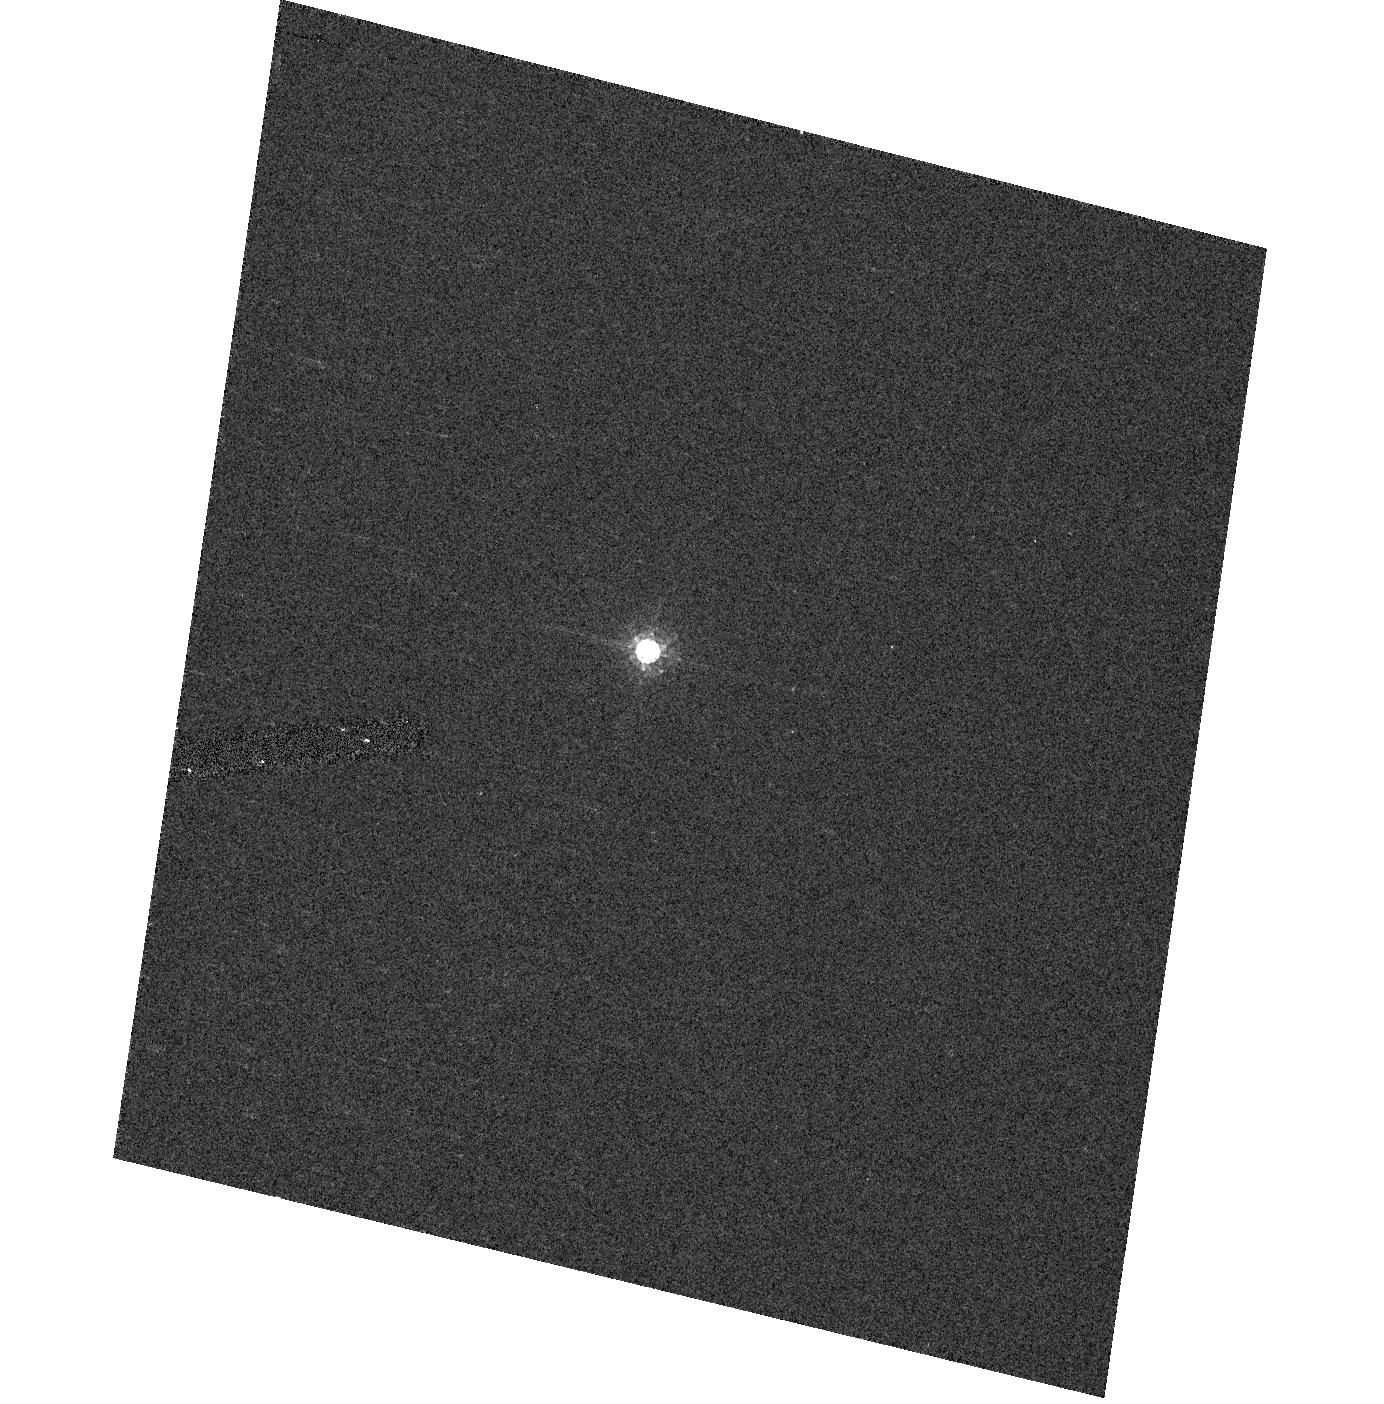
Target: VB-8. Instrument: ACS/HRC. Filter: F625W. Exposure: 2 min. Observation ID: hst_10374_07_acs_hrc_f625w_j97e07

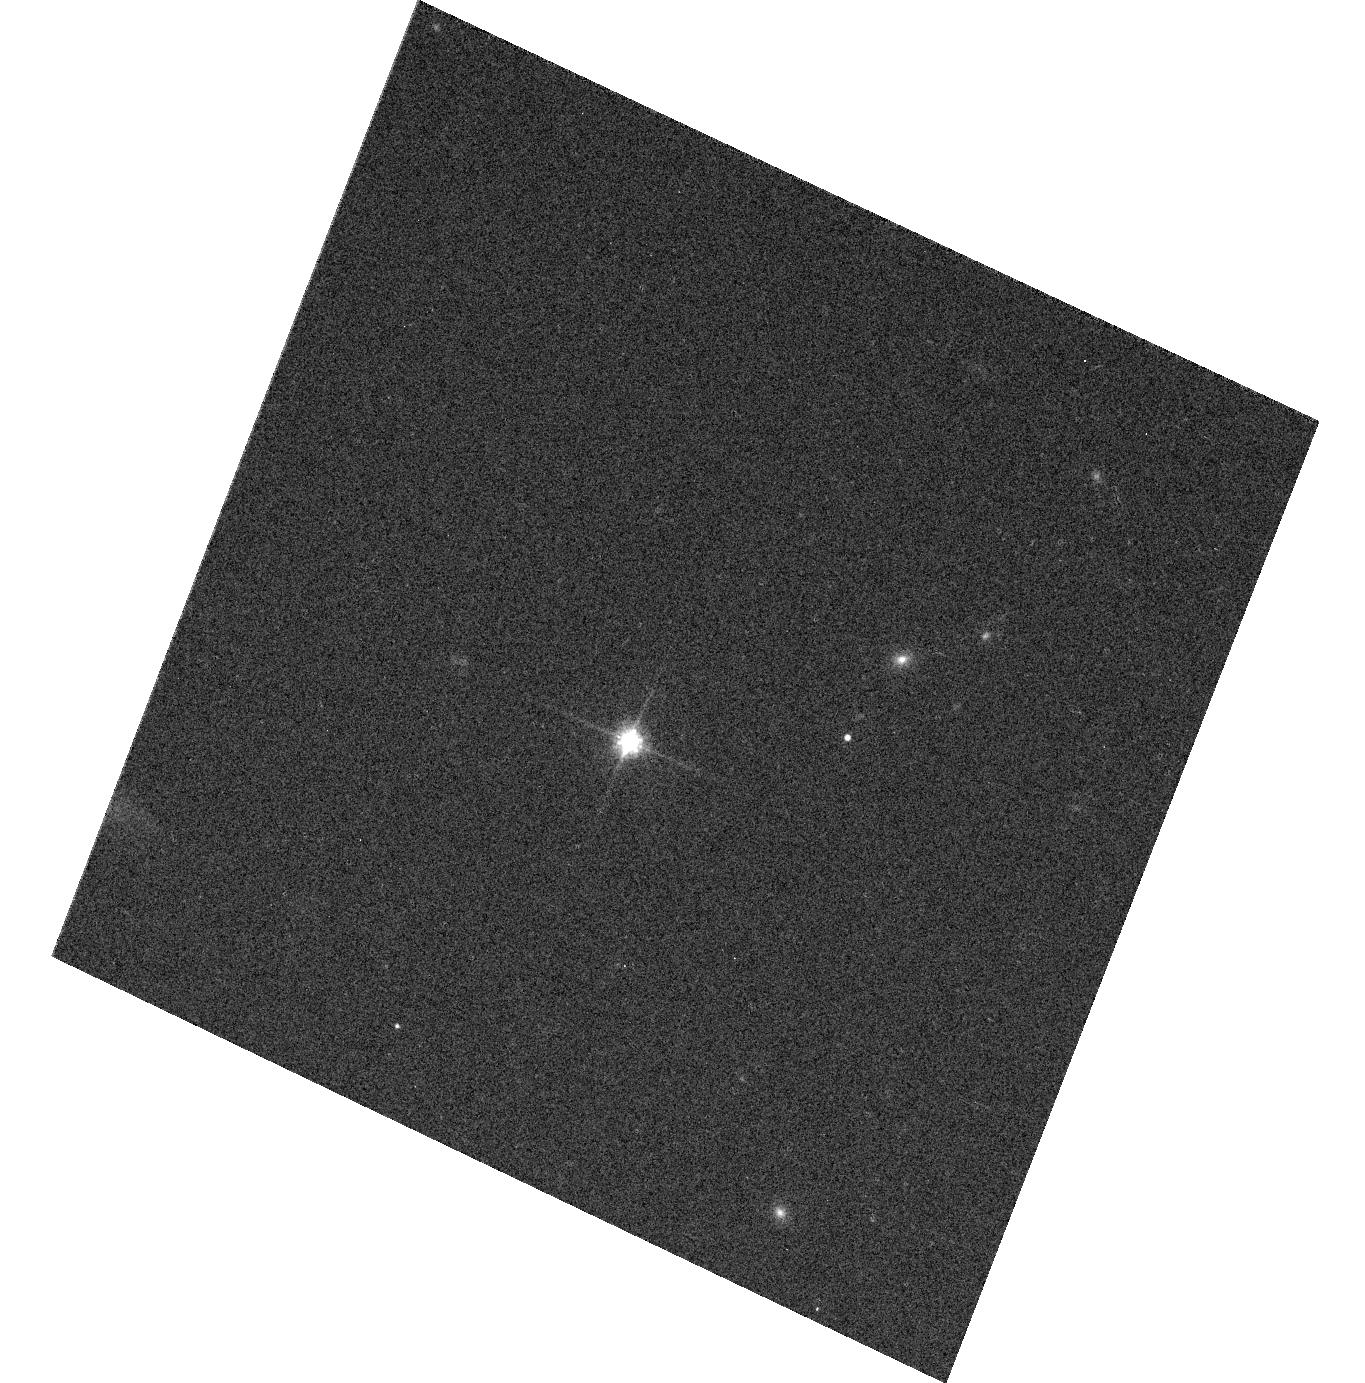
Target: 2M0036+18. Instrument: ACS/WFC. Filter: F814W. Exposure: 2 min. Observation ID: hst_10374_10_acs_wfc_f814w_j97e10

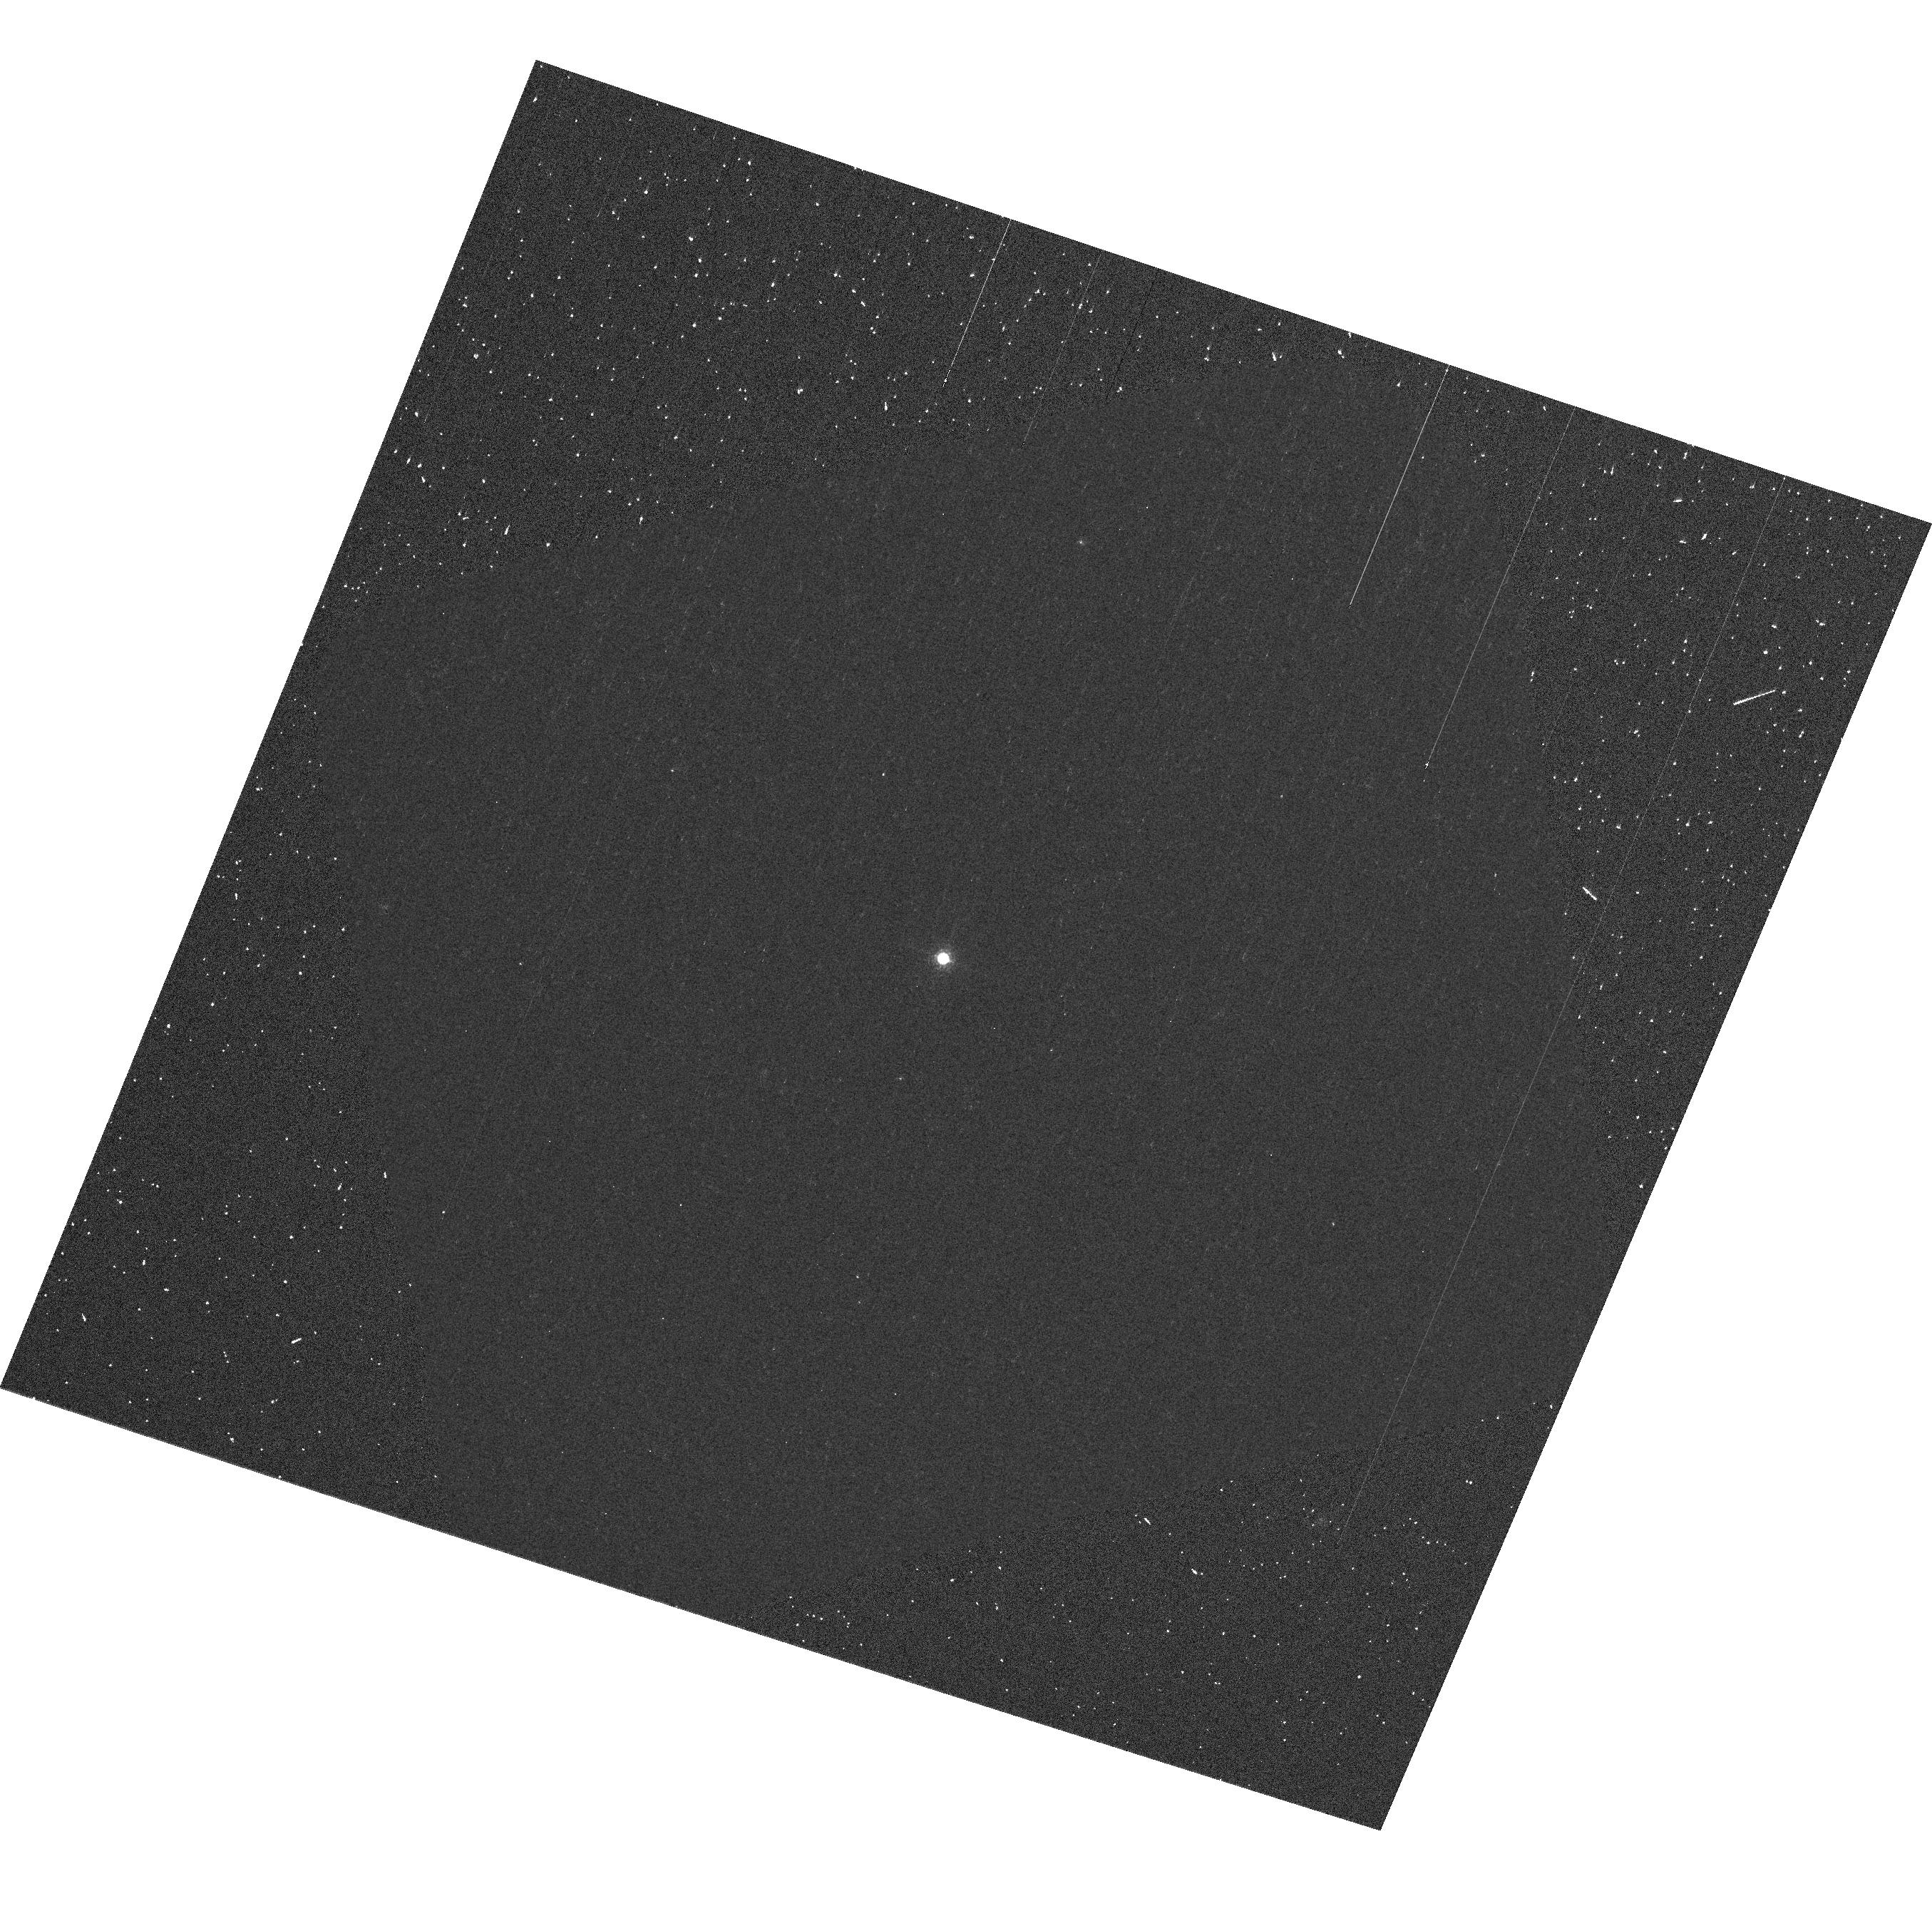
Target: GD153. Instrument: ACS/WFC. Filter: F892N. Exposure: 5 min. Observation ID: hst_10374_02_acs_wfc_f892n_j97e02

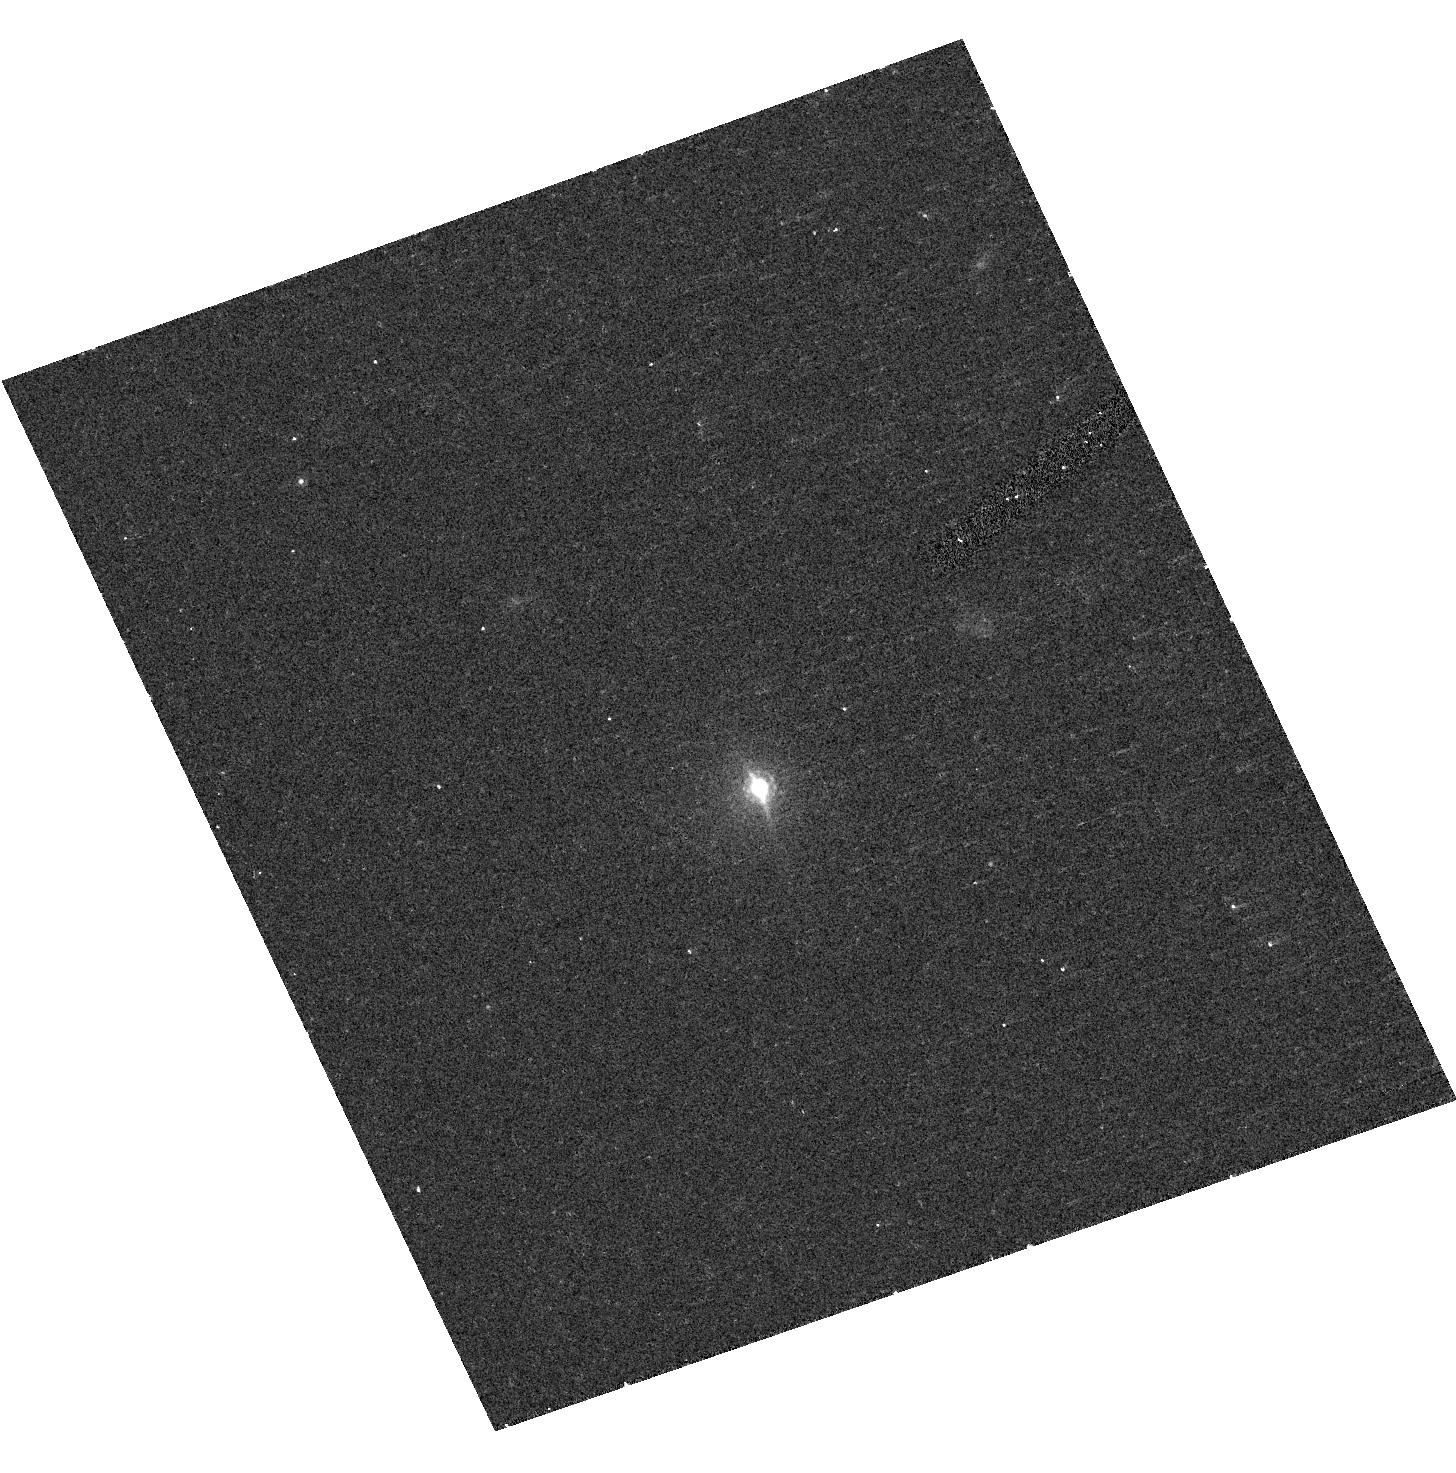
Target: 2M0559-14. Instrument: ACS/HRC. Filter: F850LP. Exposure: 7 min. Observation ID: hst_10374_11_acs_hrc_f850lp_j97e11

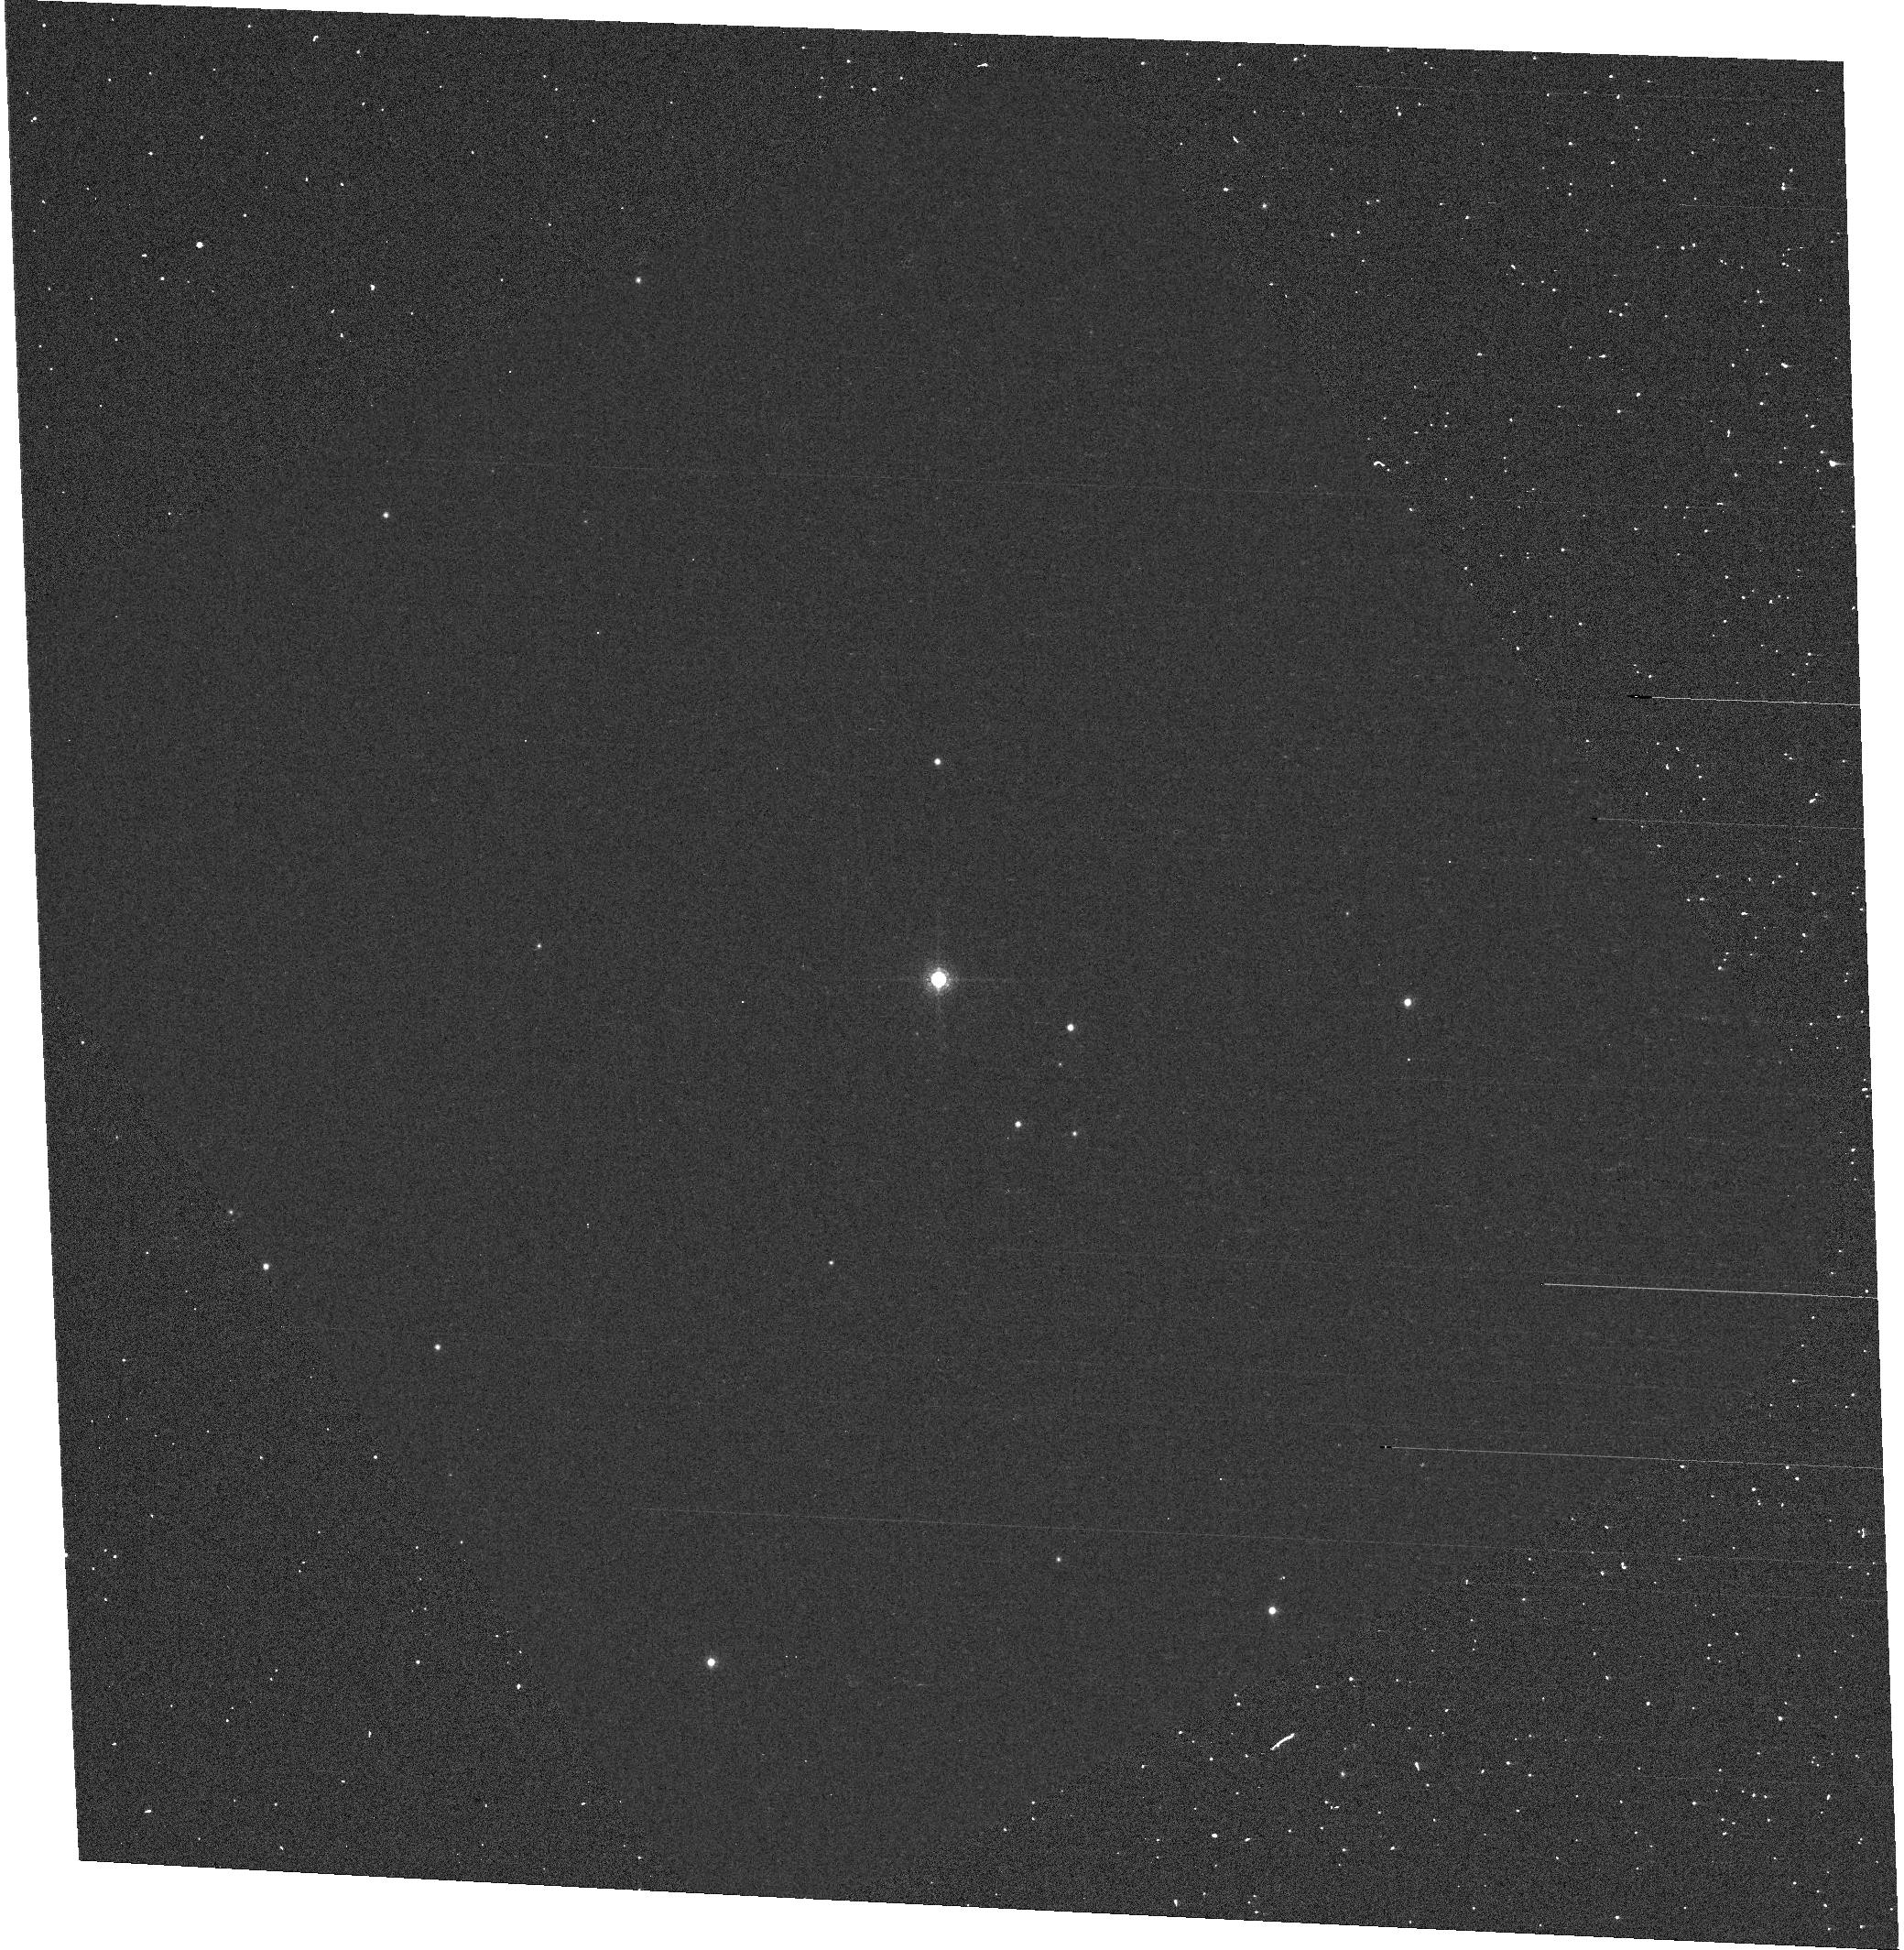
Target: G191B2B. Instrument: ACS/WFC. Filter: F892N. Exposure: 2 min. Observation ID: hst_10374_04_acs_wfc_f892n_j97e04

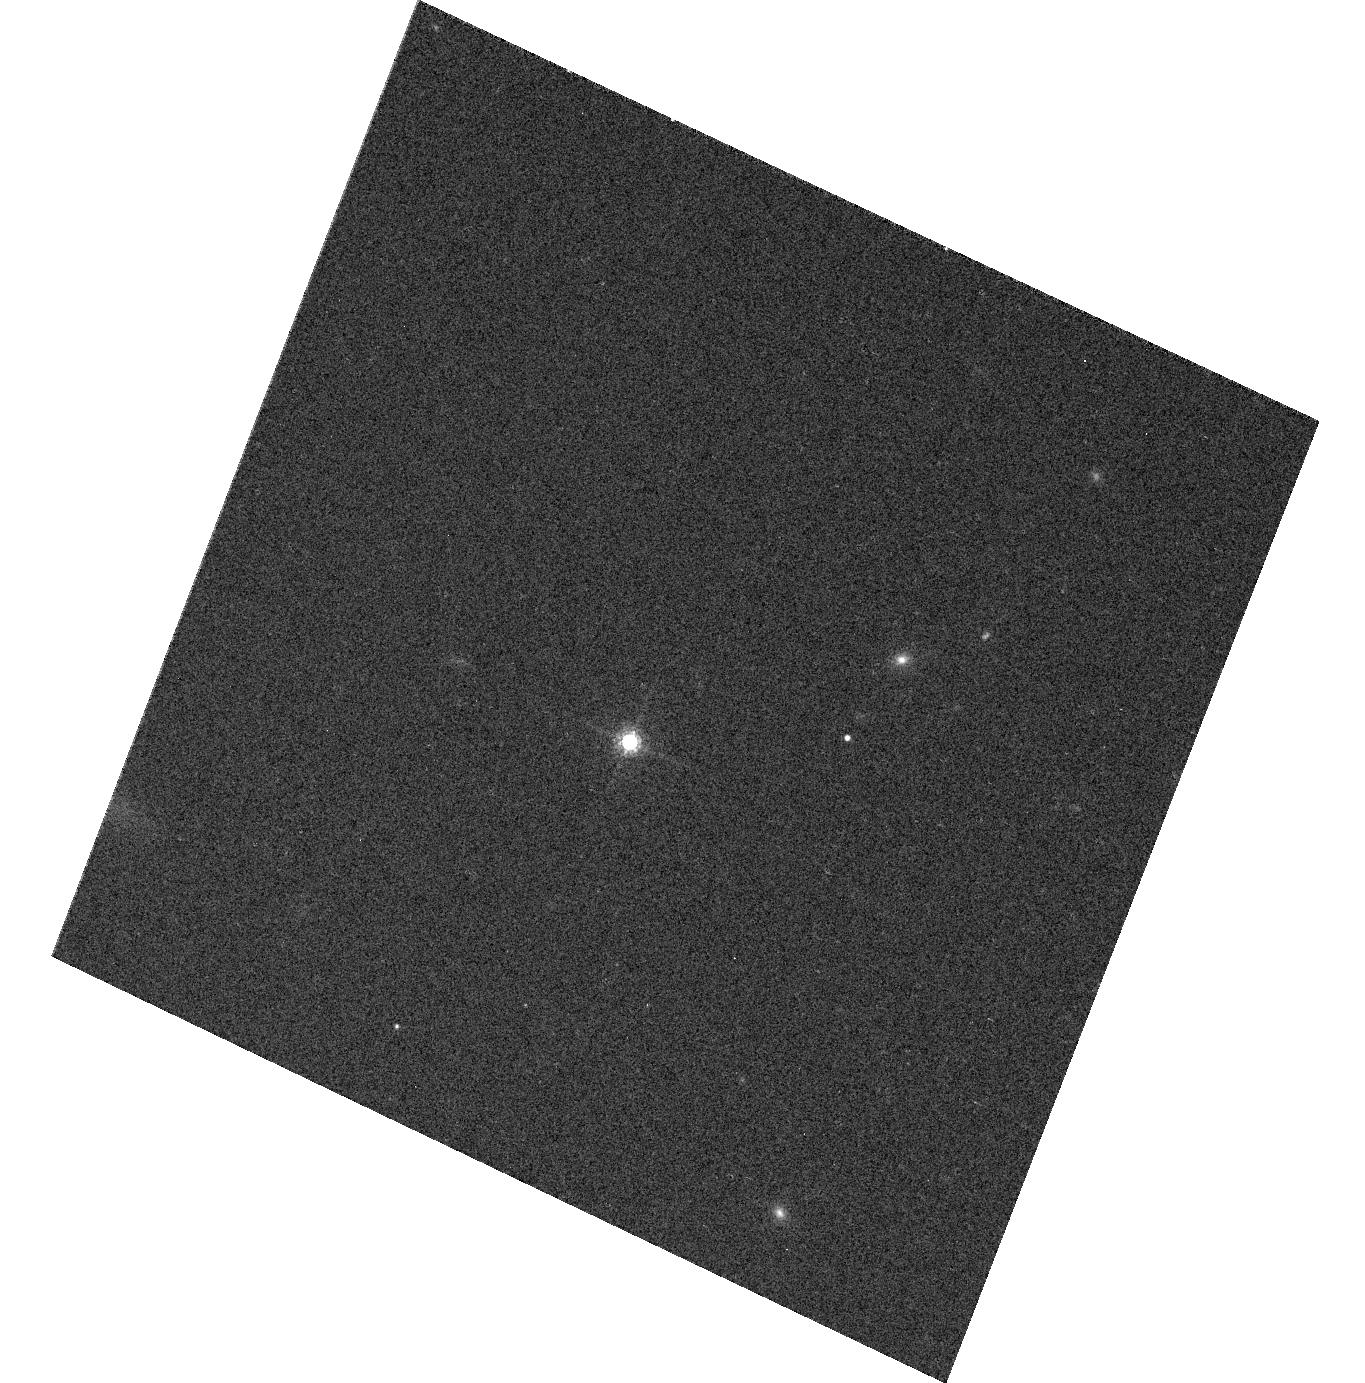
Target: 2M0036+18. Instrument: ACS/WFC. Filter: F775W. Exposure: 2 min. Observation ID: hst_10374_10_acs_wfc_f775w_j97e10

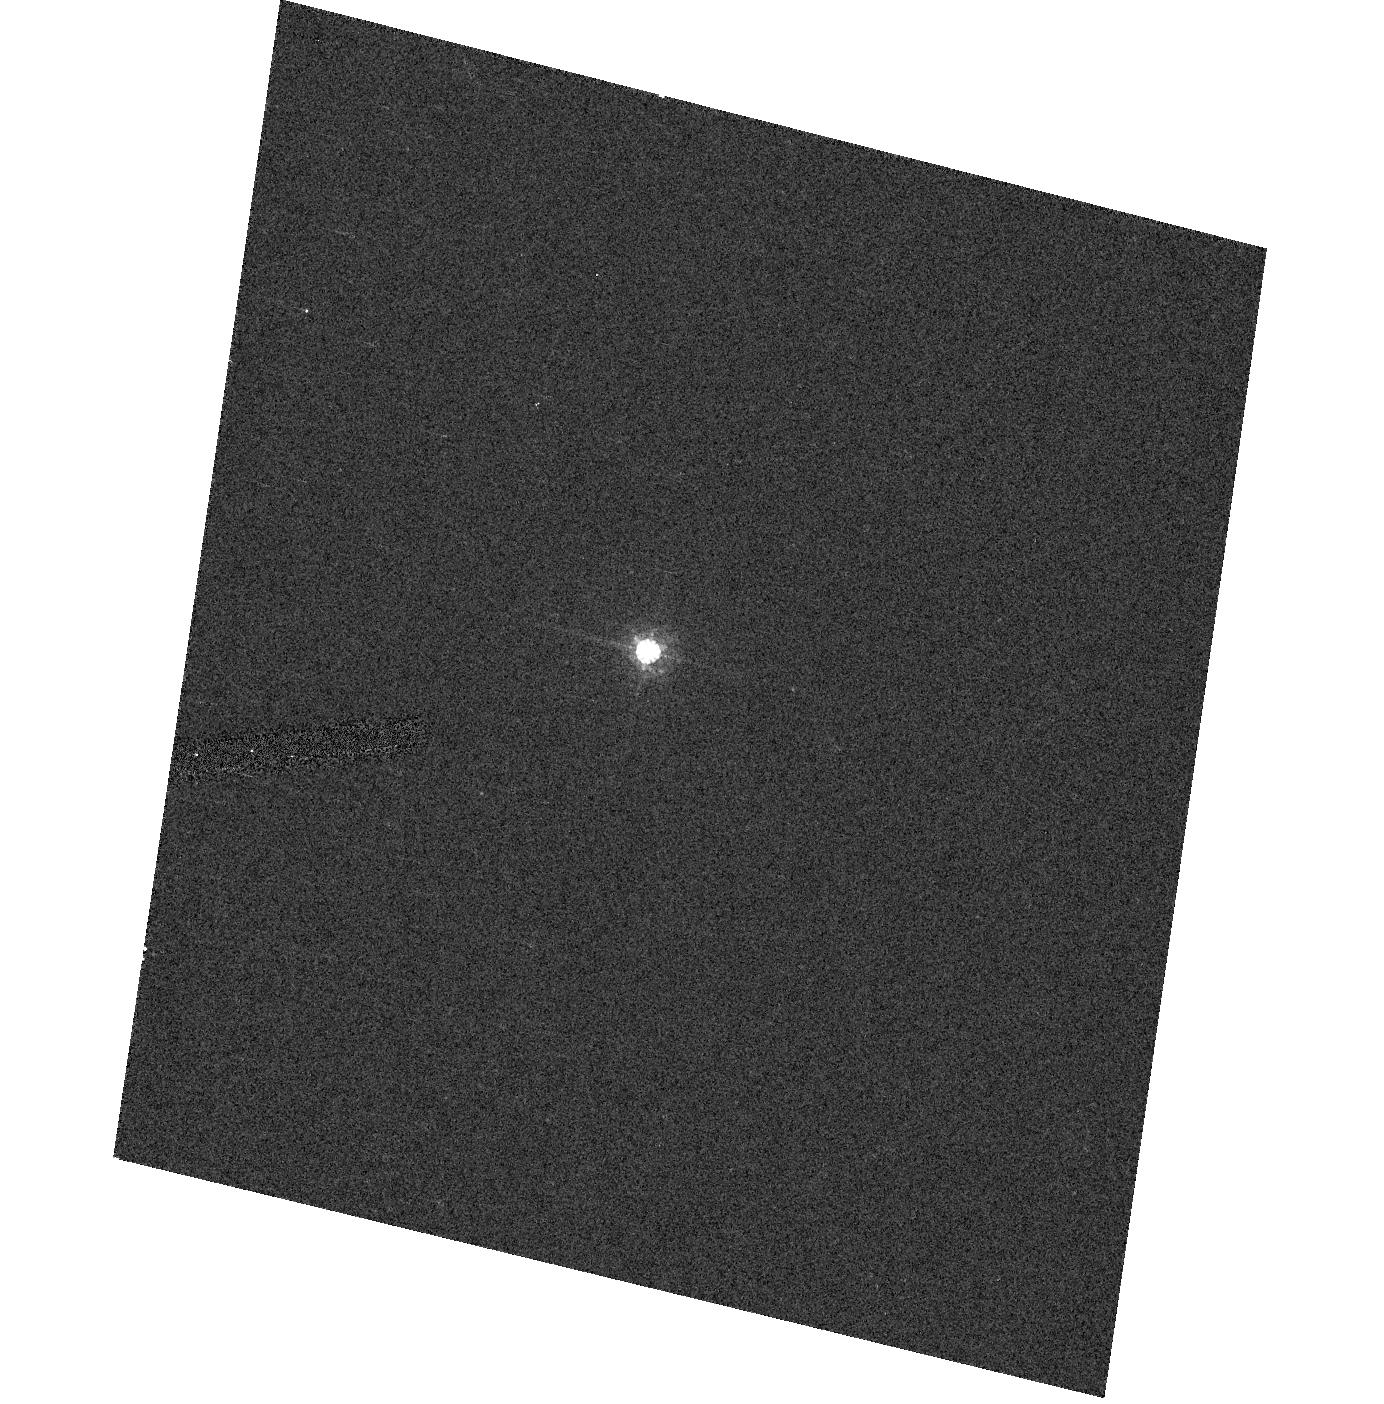
Target: VB-8. Instrument: ACS/HRC. Filter: F606W. Exposure: 2 min. Observation ID: hst_10374_07_acs_hrc_f606w_j97e07

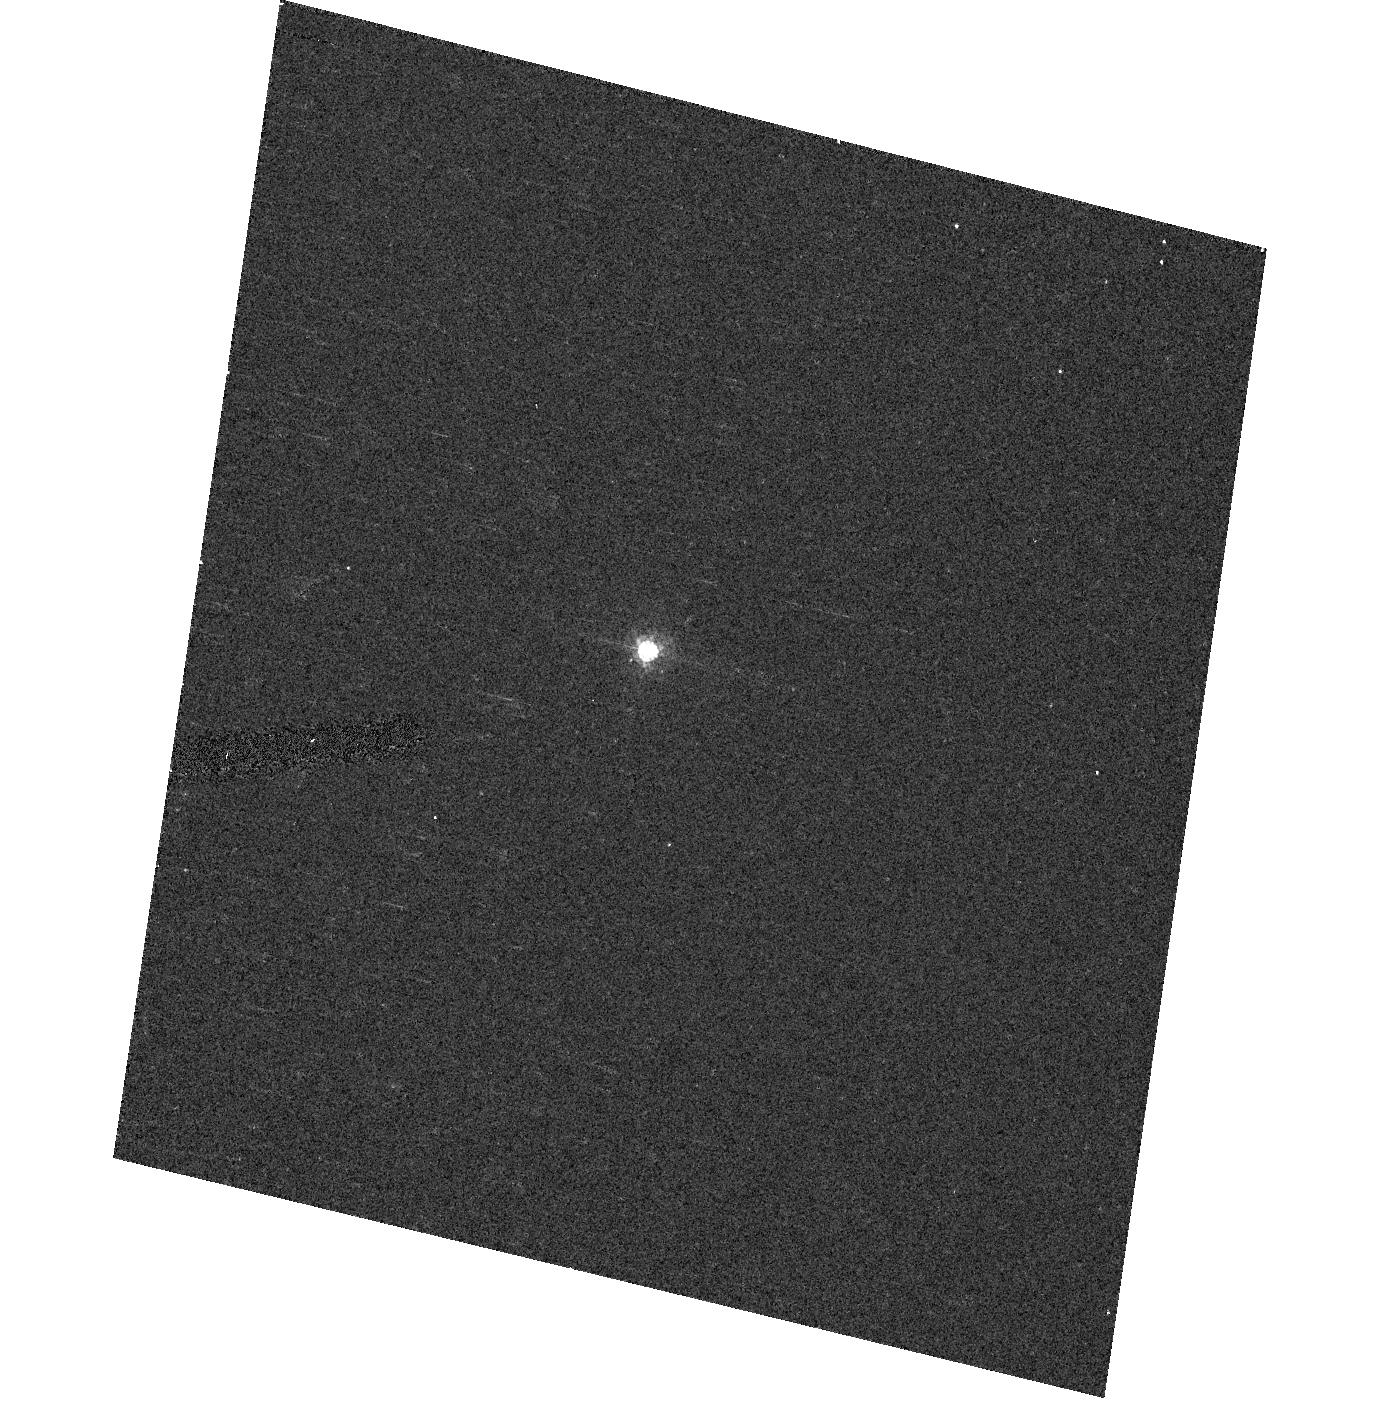
Target: VB-8. Instrument: ACS/HRC. Filter: F555W. Exposure: 5 min. Observation ID: hst_10374_07_acs_hrc_f555w_j97e07

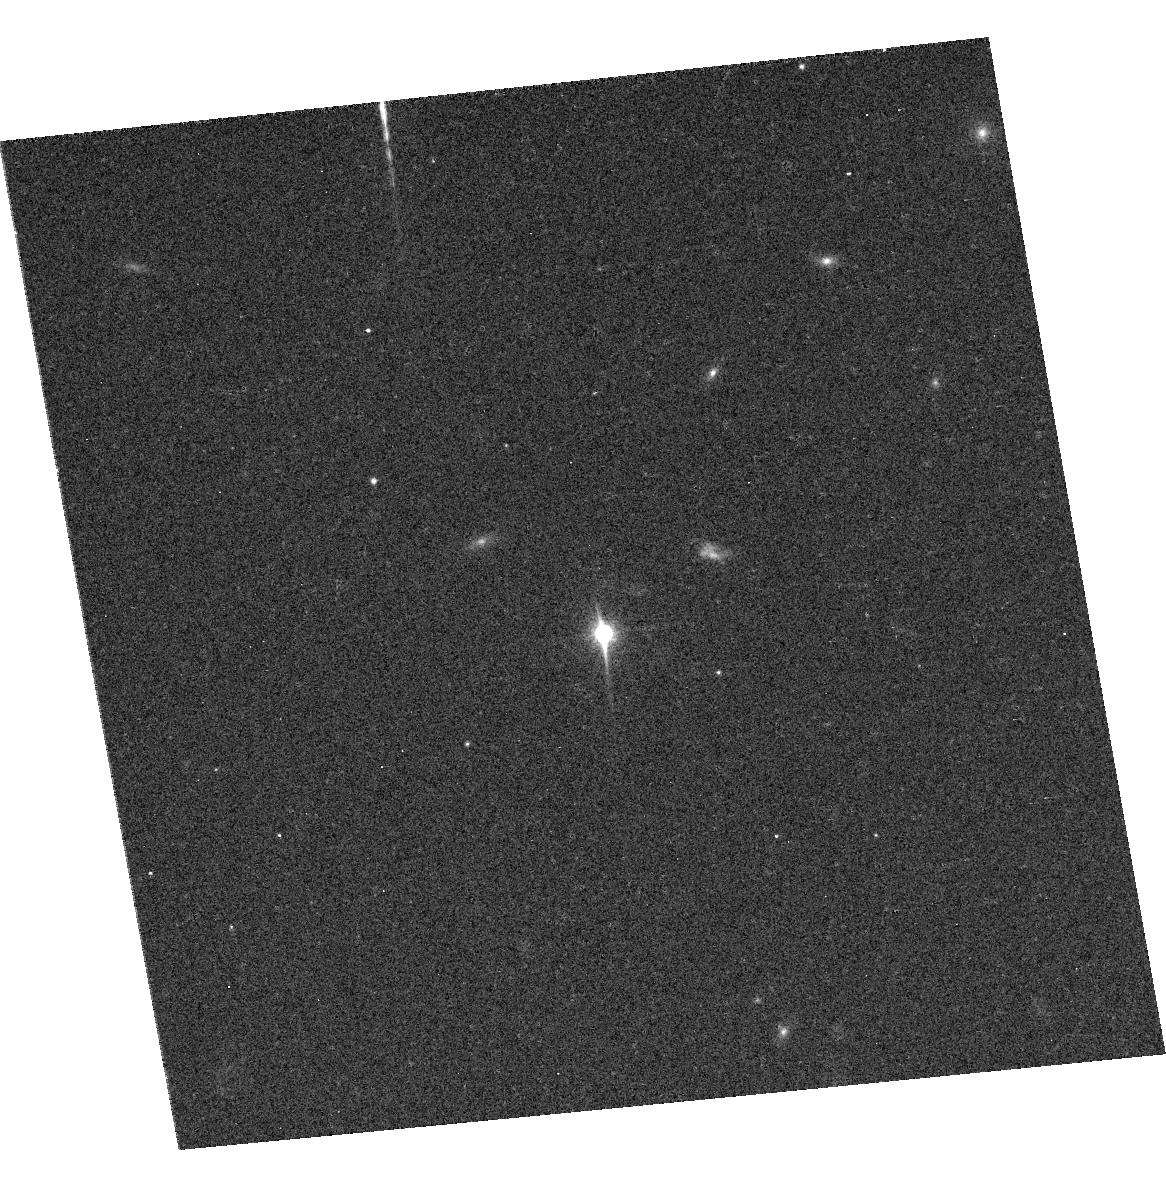
Target: 2M0559-14. Instrument: ACS/WFC. Filter: F850LP. Exposure: 5 min. Observation ID: hst_10374_12_acs_wfc_f850lp_j97e12

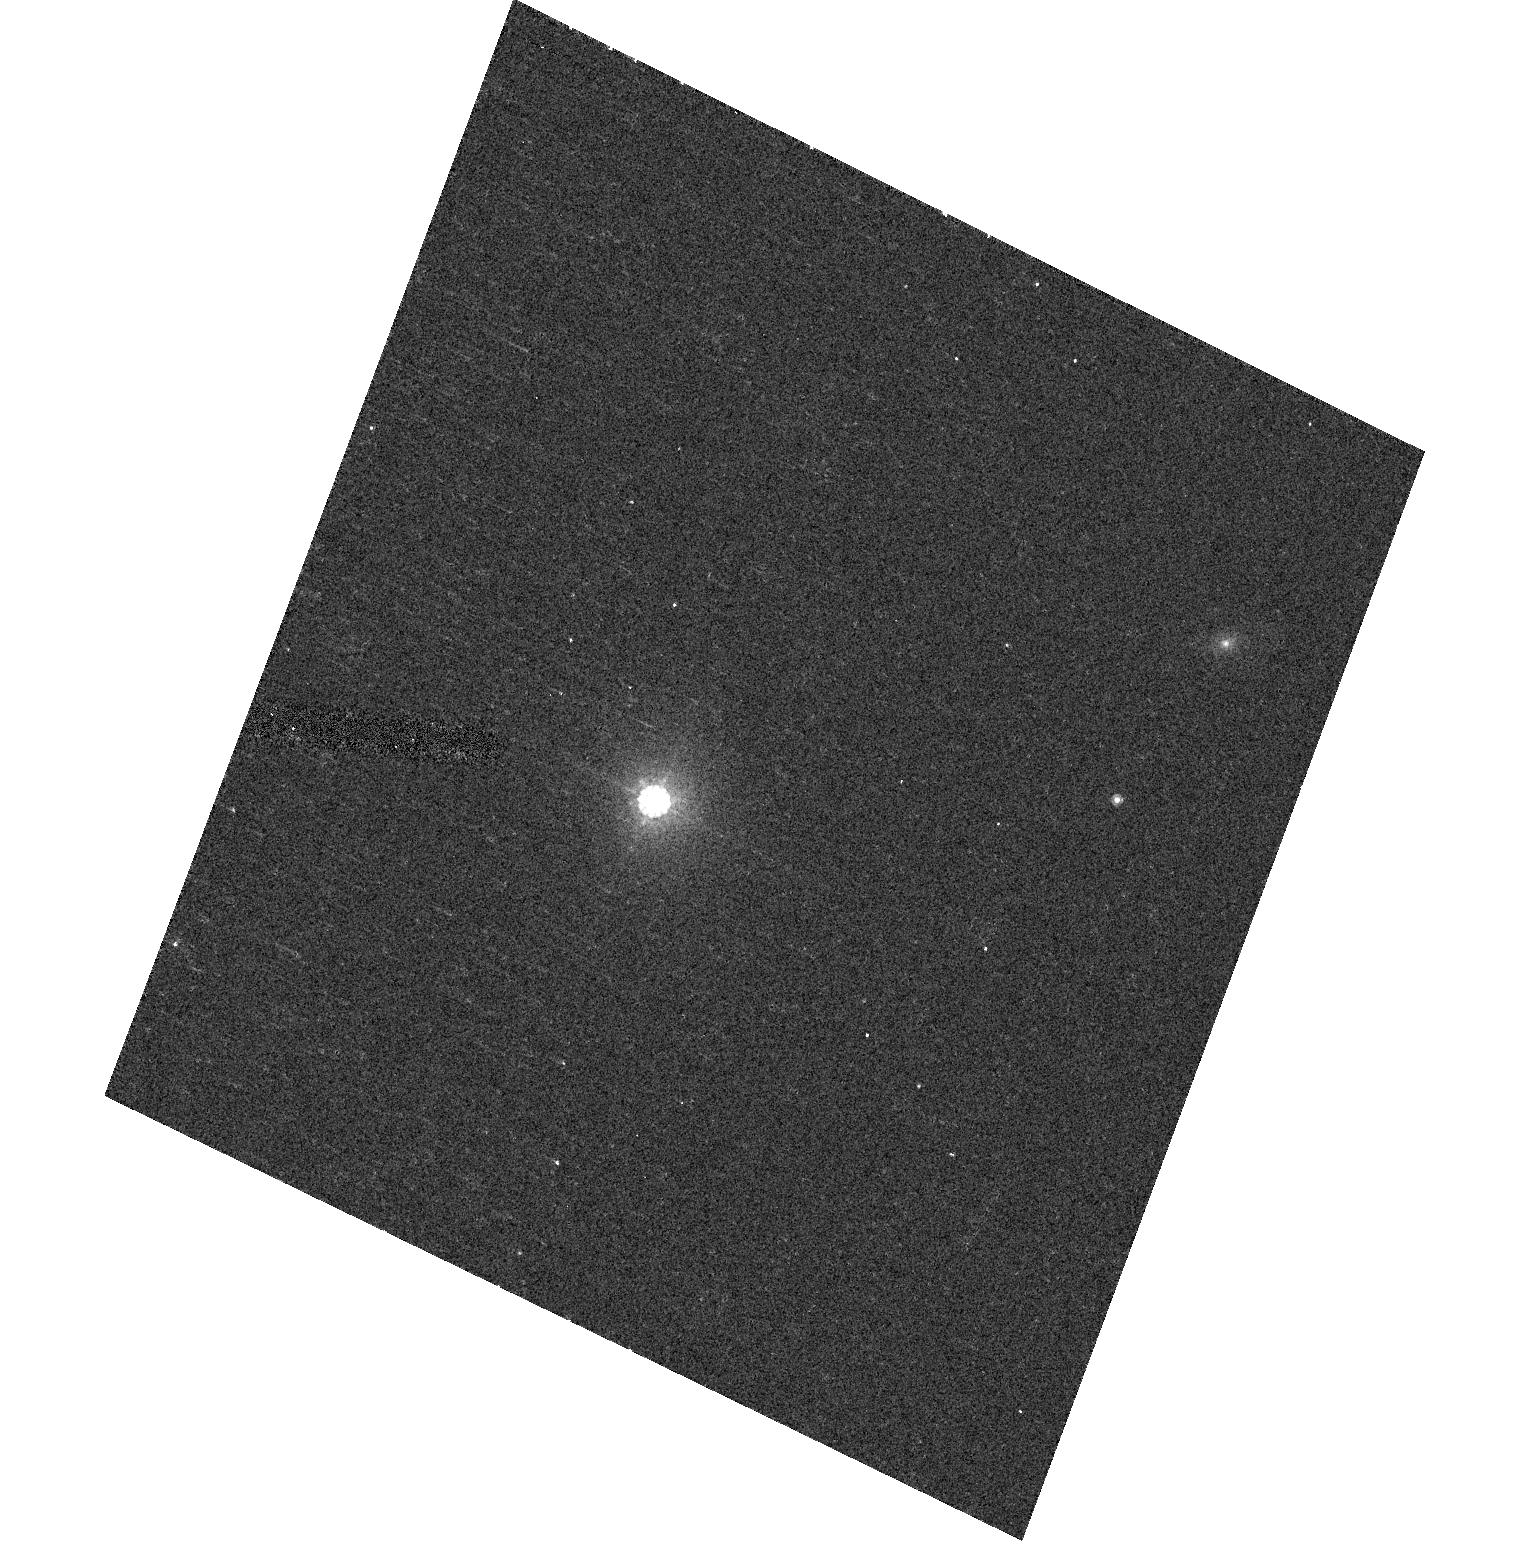
Target: 2M0036+18. Instrument: ACS/HRC. Filter: F814W. Exposure: 4 min. Observation ID: hst_10374_09_acs_hrc_f814w_j97e09

ACS photometric Stability (PI: Giavalisco, Mauro)

This program consists of three parts. In the first part we will observe a subset of the ACS white dwarfs with HRC and ACS to verify repeatability to ~0.2%, because the filter shifts are based on photometric differences between stars of ~1%. These observations are also required to establish relative magnitudes of the primary WD standards at the 0.1% level. Targets should be GD153 and G191B2B, which seems to have the largest V mag error of ~0.008 mag. One orbit on the most important filters, including the grism and the prisms, should be expended with each camera for both stars for a total of 4 orbits. In the second part will observe with HRC and WFC a solar analog star, P330E, to estimate any shifts in the short and the long wavelength cutoffs of selected filters. Complete filter bandpasses can be derived directly from the ratio of grism observations with and without the filter in place. The grism is on filter wheel 1, while four filters of interest F330W, F344N, F660N, and F814W are on wheel 2. Each grism observation requires 3 settings: filter alone, filter+grism, and grism alone. In the third part we obtain high S/N photometric and spectroscopic observations of three red stars, VB-8 (M7), 2M0038+18 (L3.5) and 2M0559-14 (T5) with HRC and WFC to verify the photometry at the new standard position and to obtain accurate calibration (1% or better) of the grism spectra.